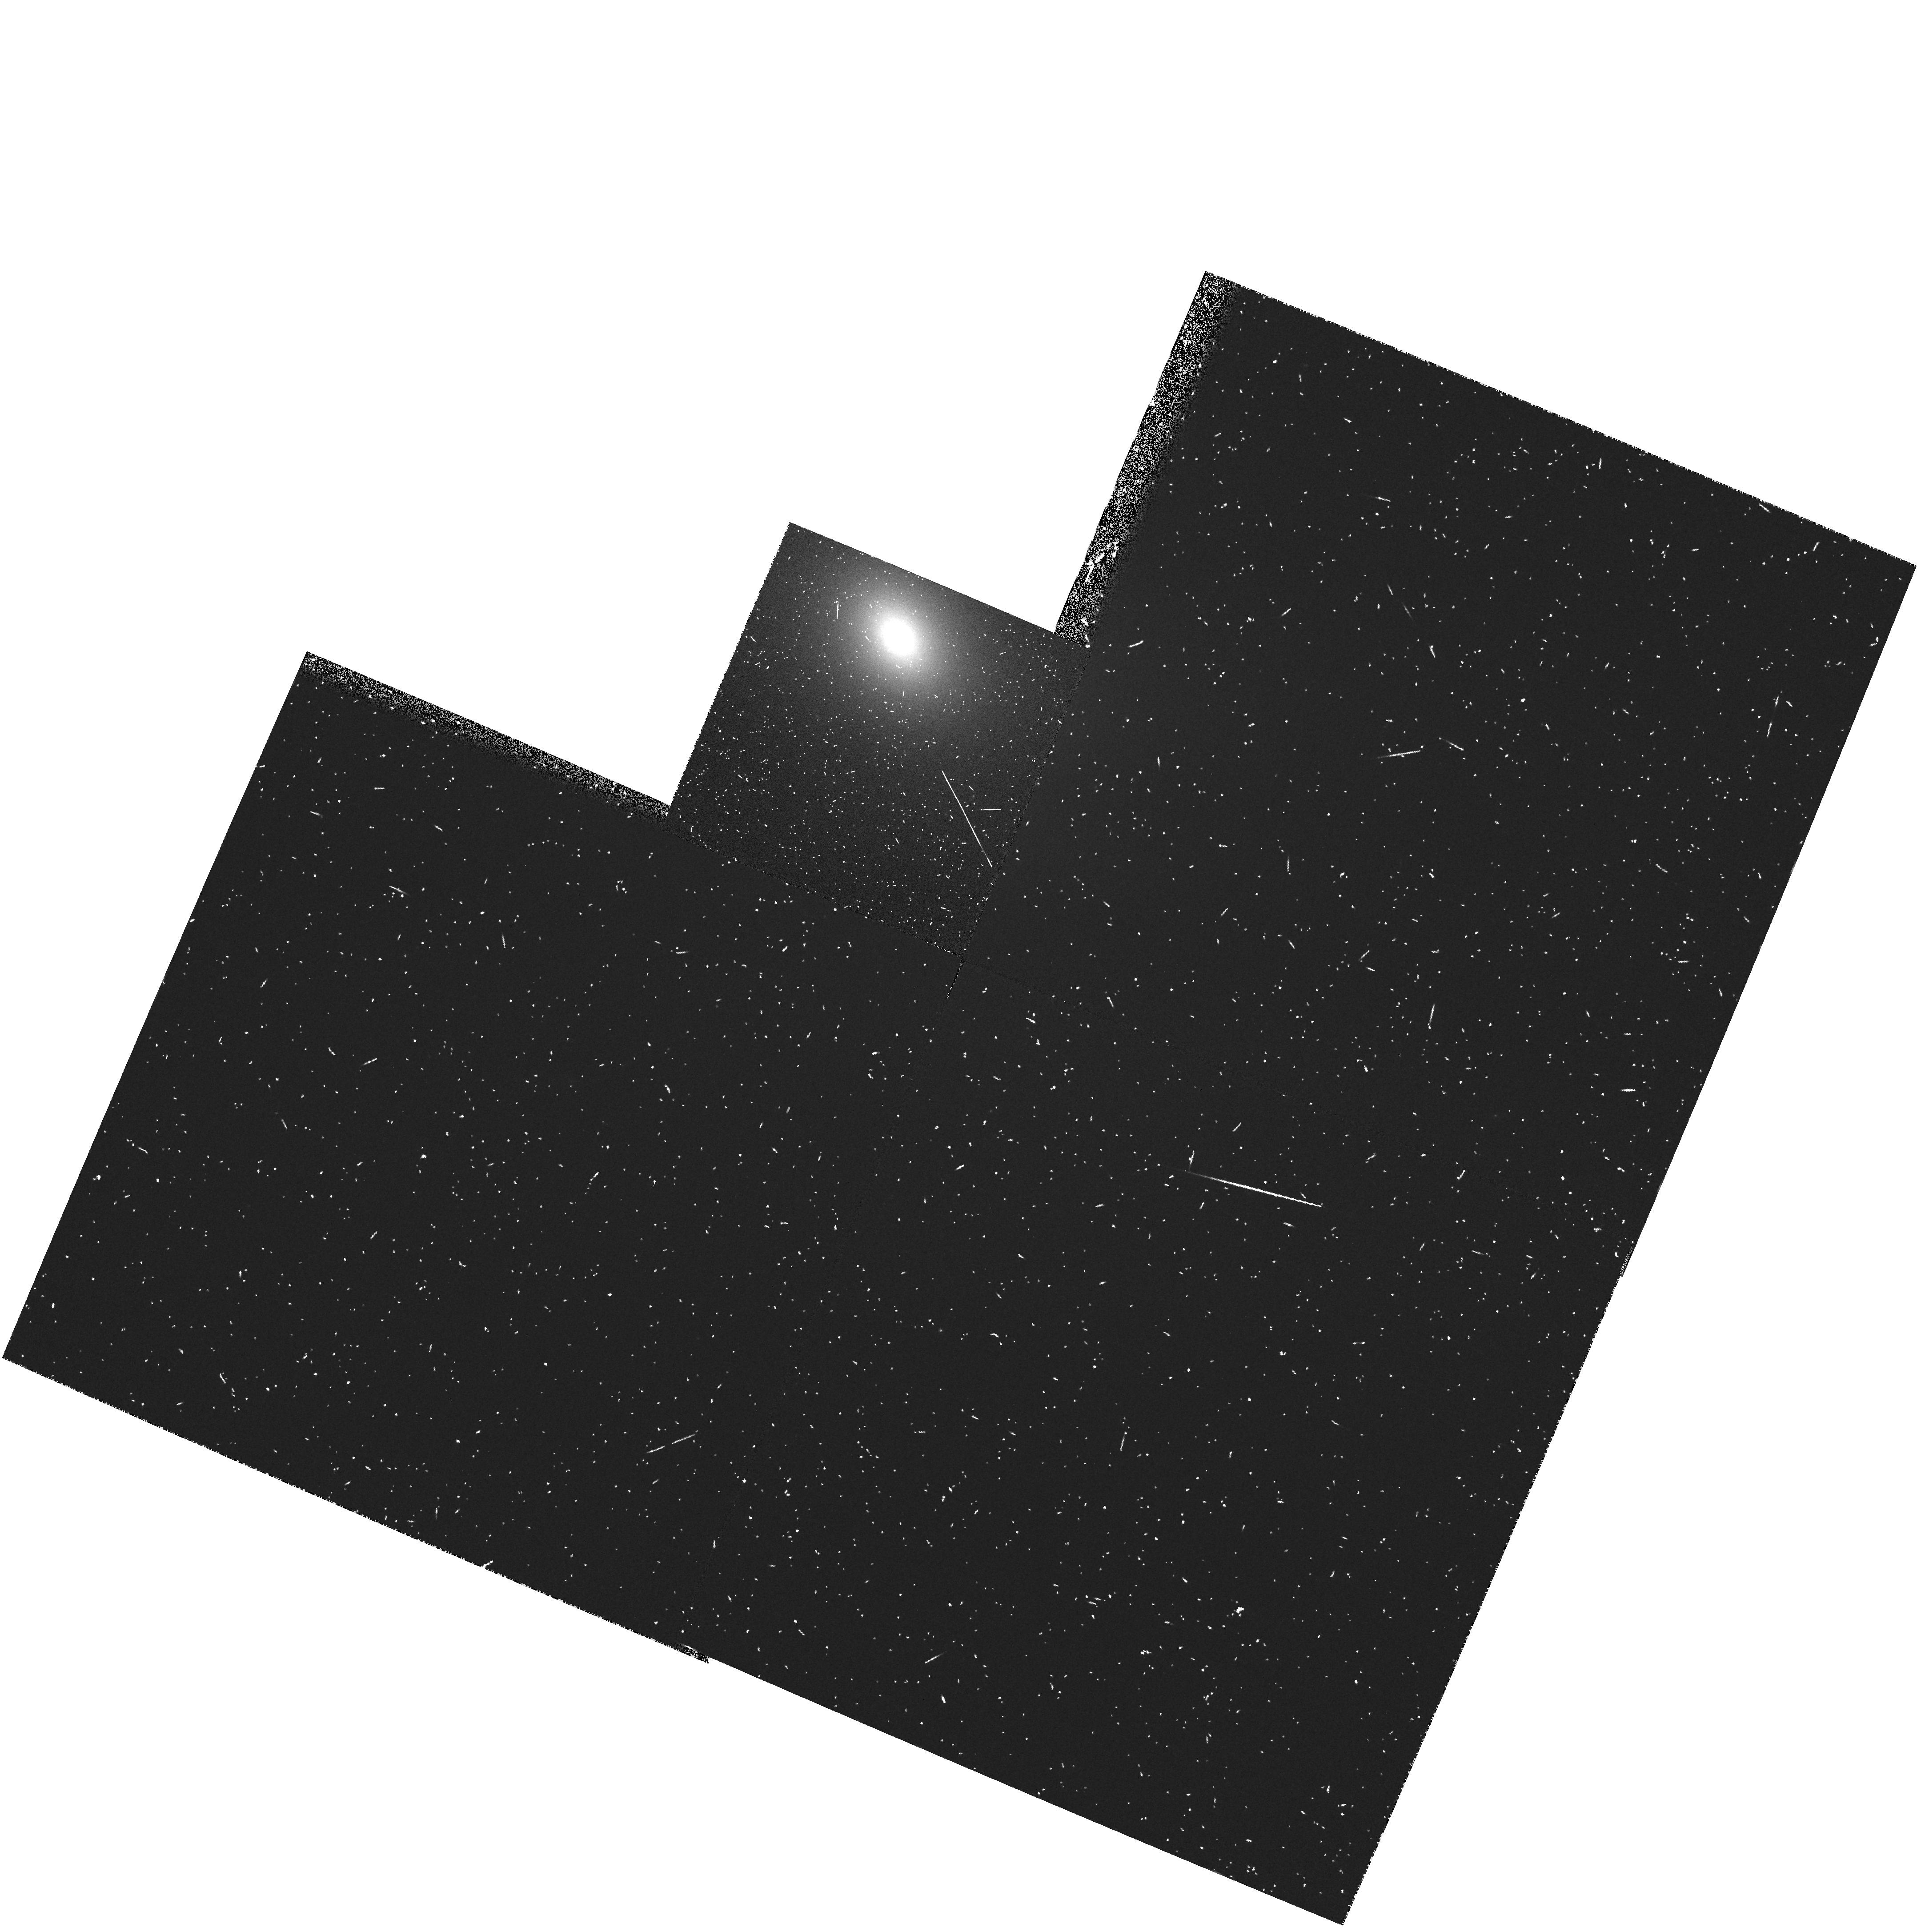
Target: IC1459
Instrument: WFPC2/PC
Filter: FR680P15
Exposure: 10 min
Observation ID: u3bw0103t

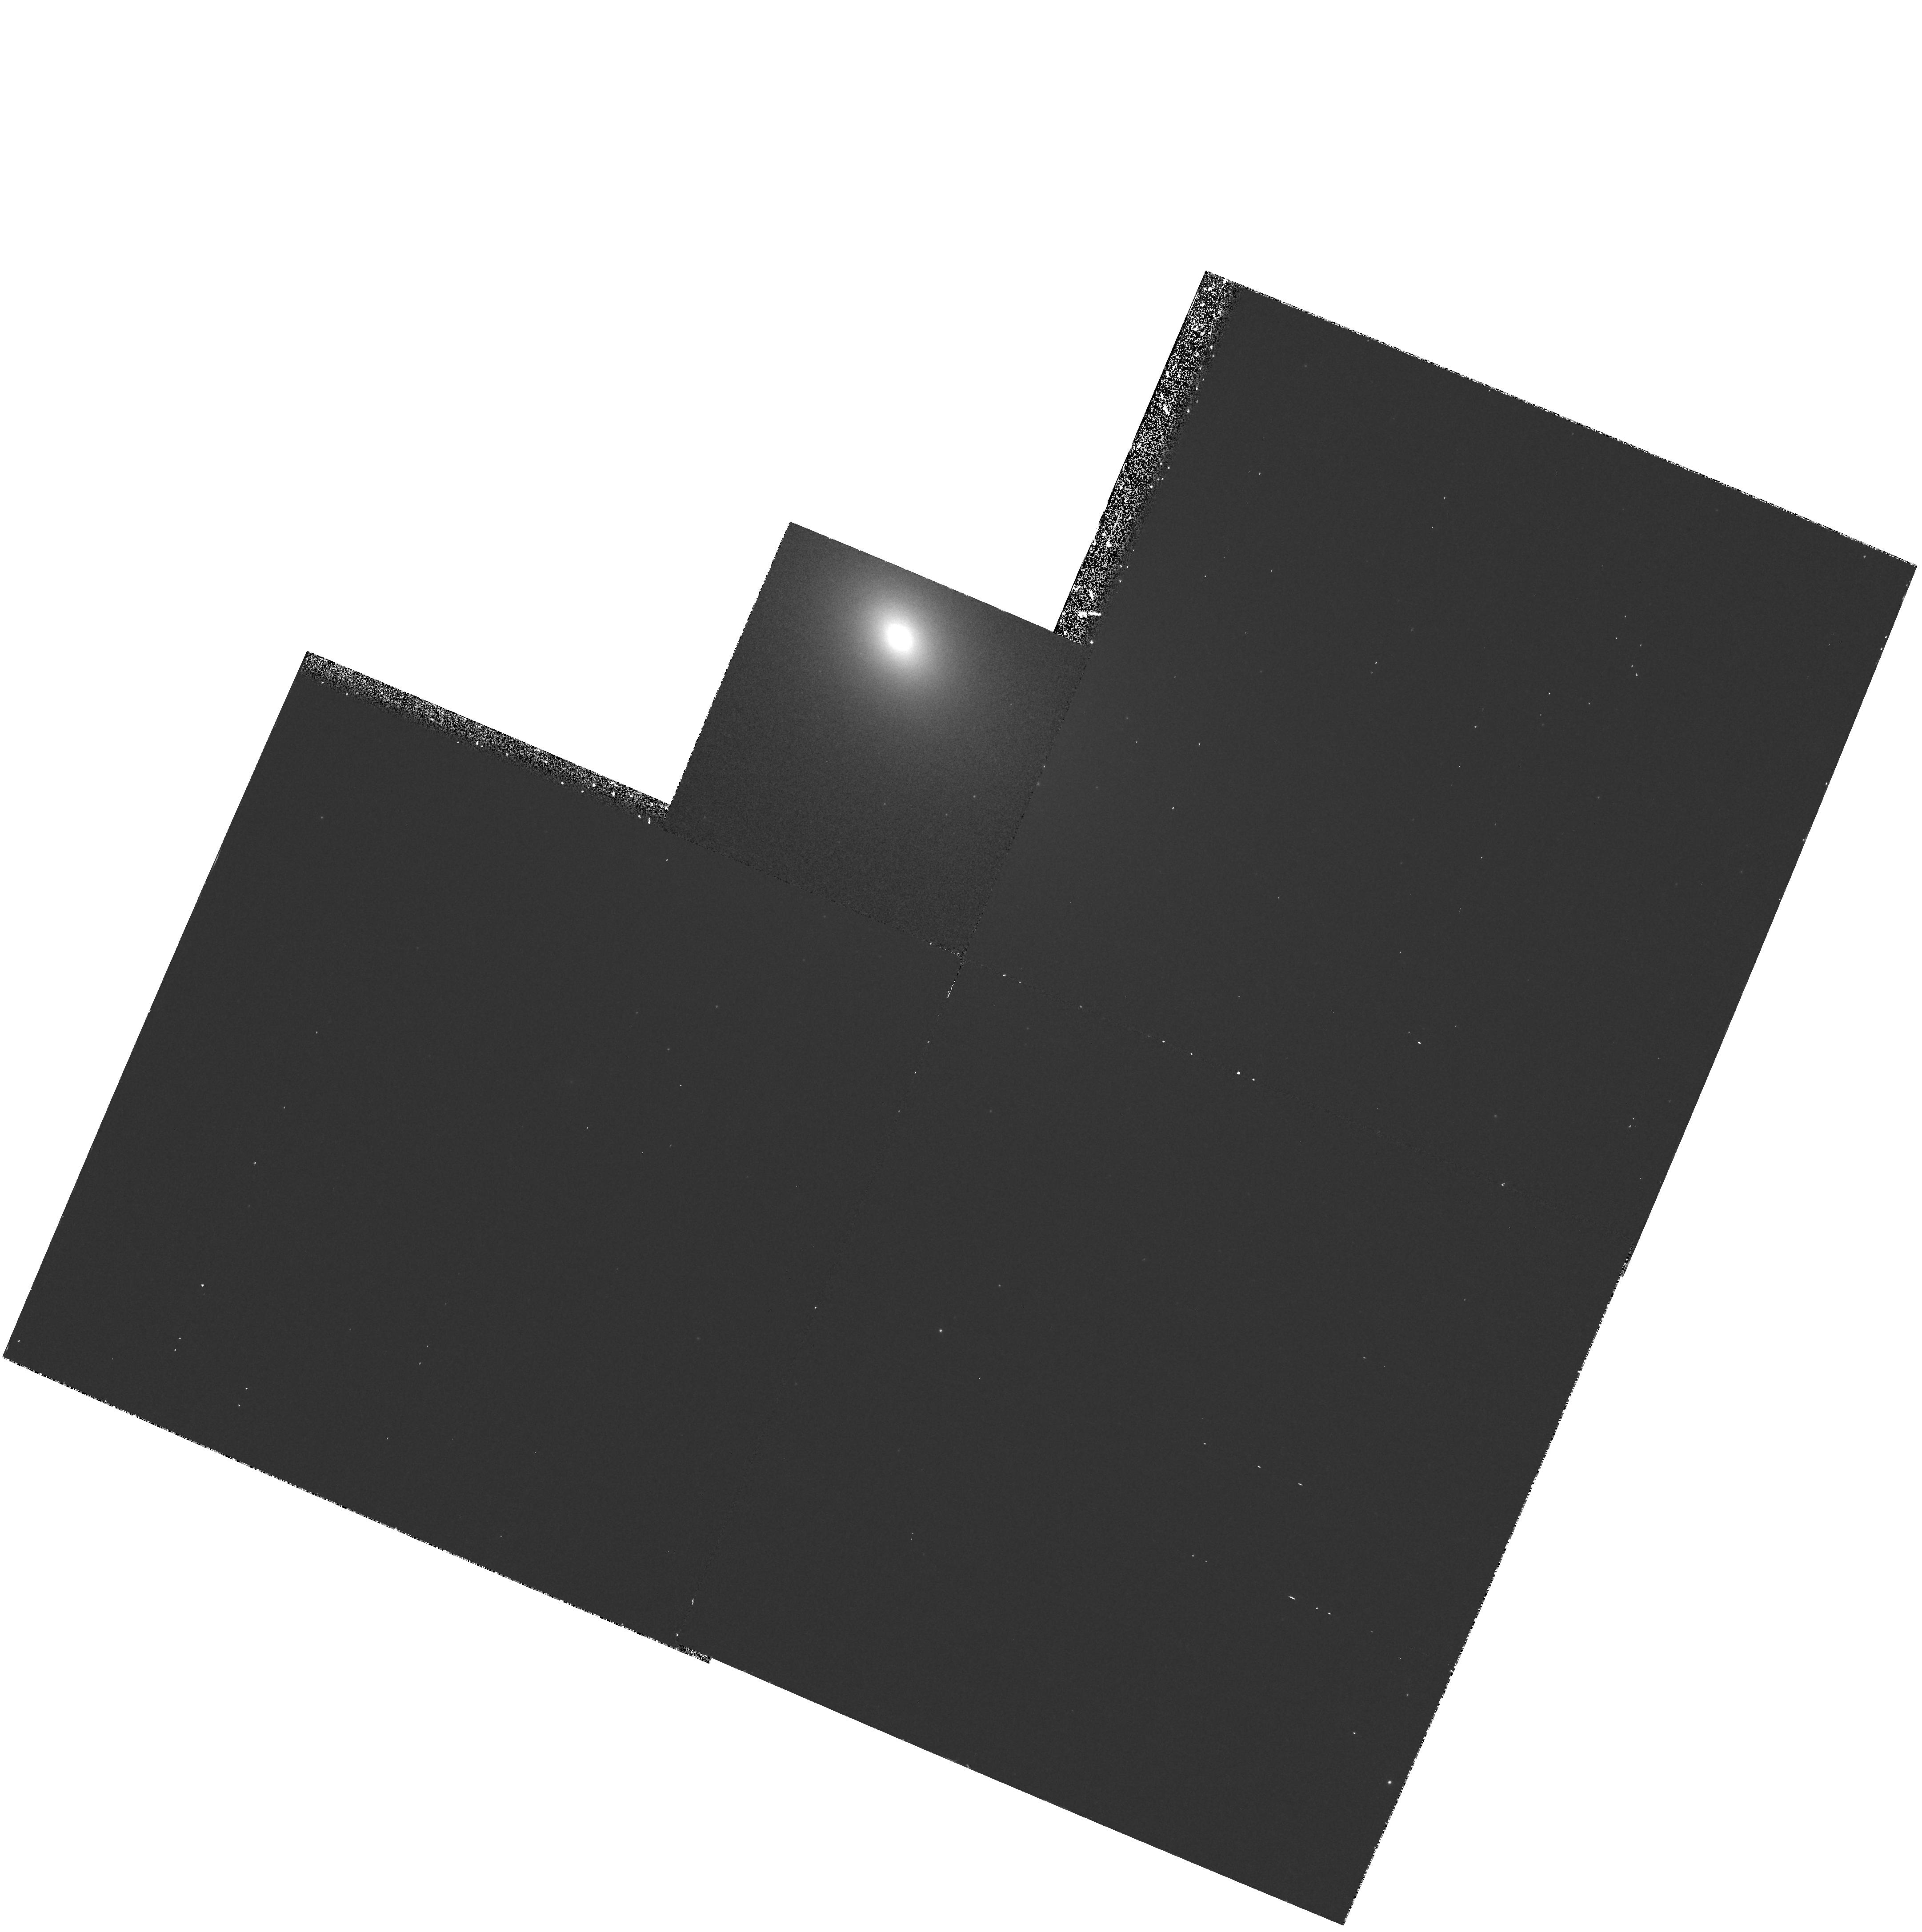
Target: IC1459
Instrument: WFPC2/PC
Filter: F631N
Exposure: 38 min
Observation ID: hst_6537_01_wfpc2_pc_f631n_u3bw01

Black holes in kinematically decoupled cores: a study of IC 1459 (PI: de Zeeuw, Tim)

IC 1459 is a luminous active E3 elliptical galaxy which has been studied extensively using ground-based spectroscopy and WFPC2 broad-band imaging, because of its remarkable kinematic properties. The stars in the central 10 arcsec counter-rotate with respect to the gas, and with respect to the stars at larger radii. This and other evidence suggest that a strong accretion event has occurred in the history of this galaxy. Models for the ground-based stellar kinematics and HST broad-band photometry indicate the possible presence of a 3 * 10^9 solar mass black hole (BH). WFPC2 broad-band images show a blue nuclear point source, probably due to non-thermal continuum. Ground-based imaging and spectroscopy of the ionized gas indicates that it resides in a disk at an inclination of approximately 60 degrees. These properties are very similar to those of M87, for which HST has unambiguously demonstrated the presence of a BH, but which presumably had a very different formation history. Establishing the presence of a BH in IC 1459 is important for understanding the relevance of mergers and interactions for the growth of nuclear BHs. We will obtain a WFPC2 H_alpha+[NII] narrow-band image (to be constructed from one on-band and one off-band image) to study the nuclear morphology of the gas disk of IC 1459, and FOS spectra to determine the rotation of the gas close to the nucleus. This will allow the identification of any BH more massive than 10^8 solar masses.